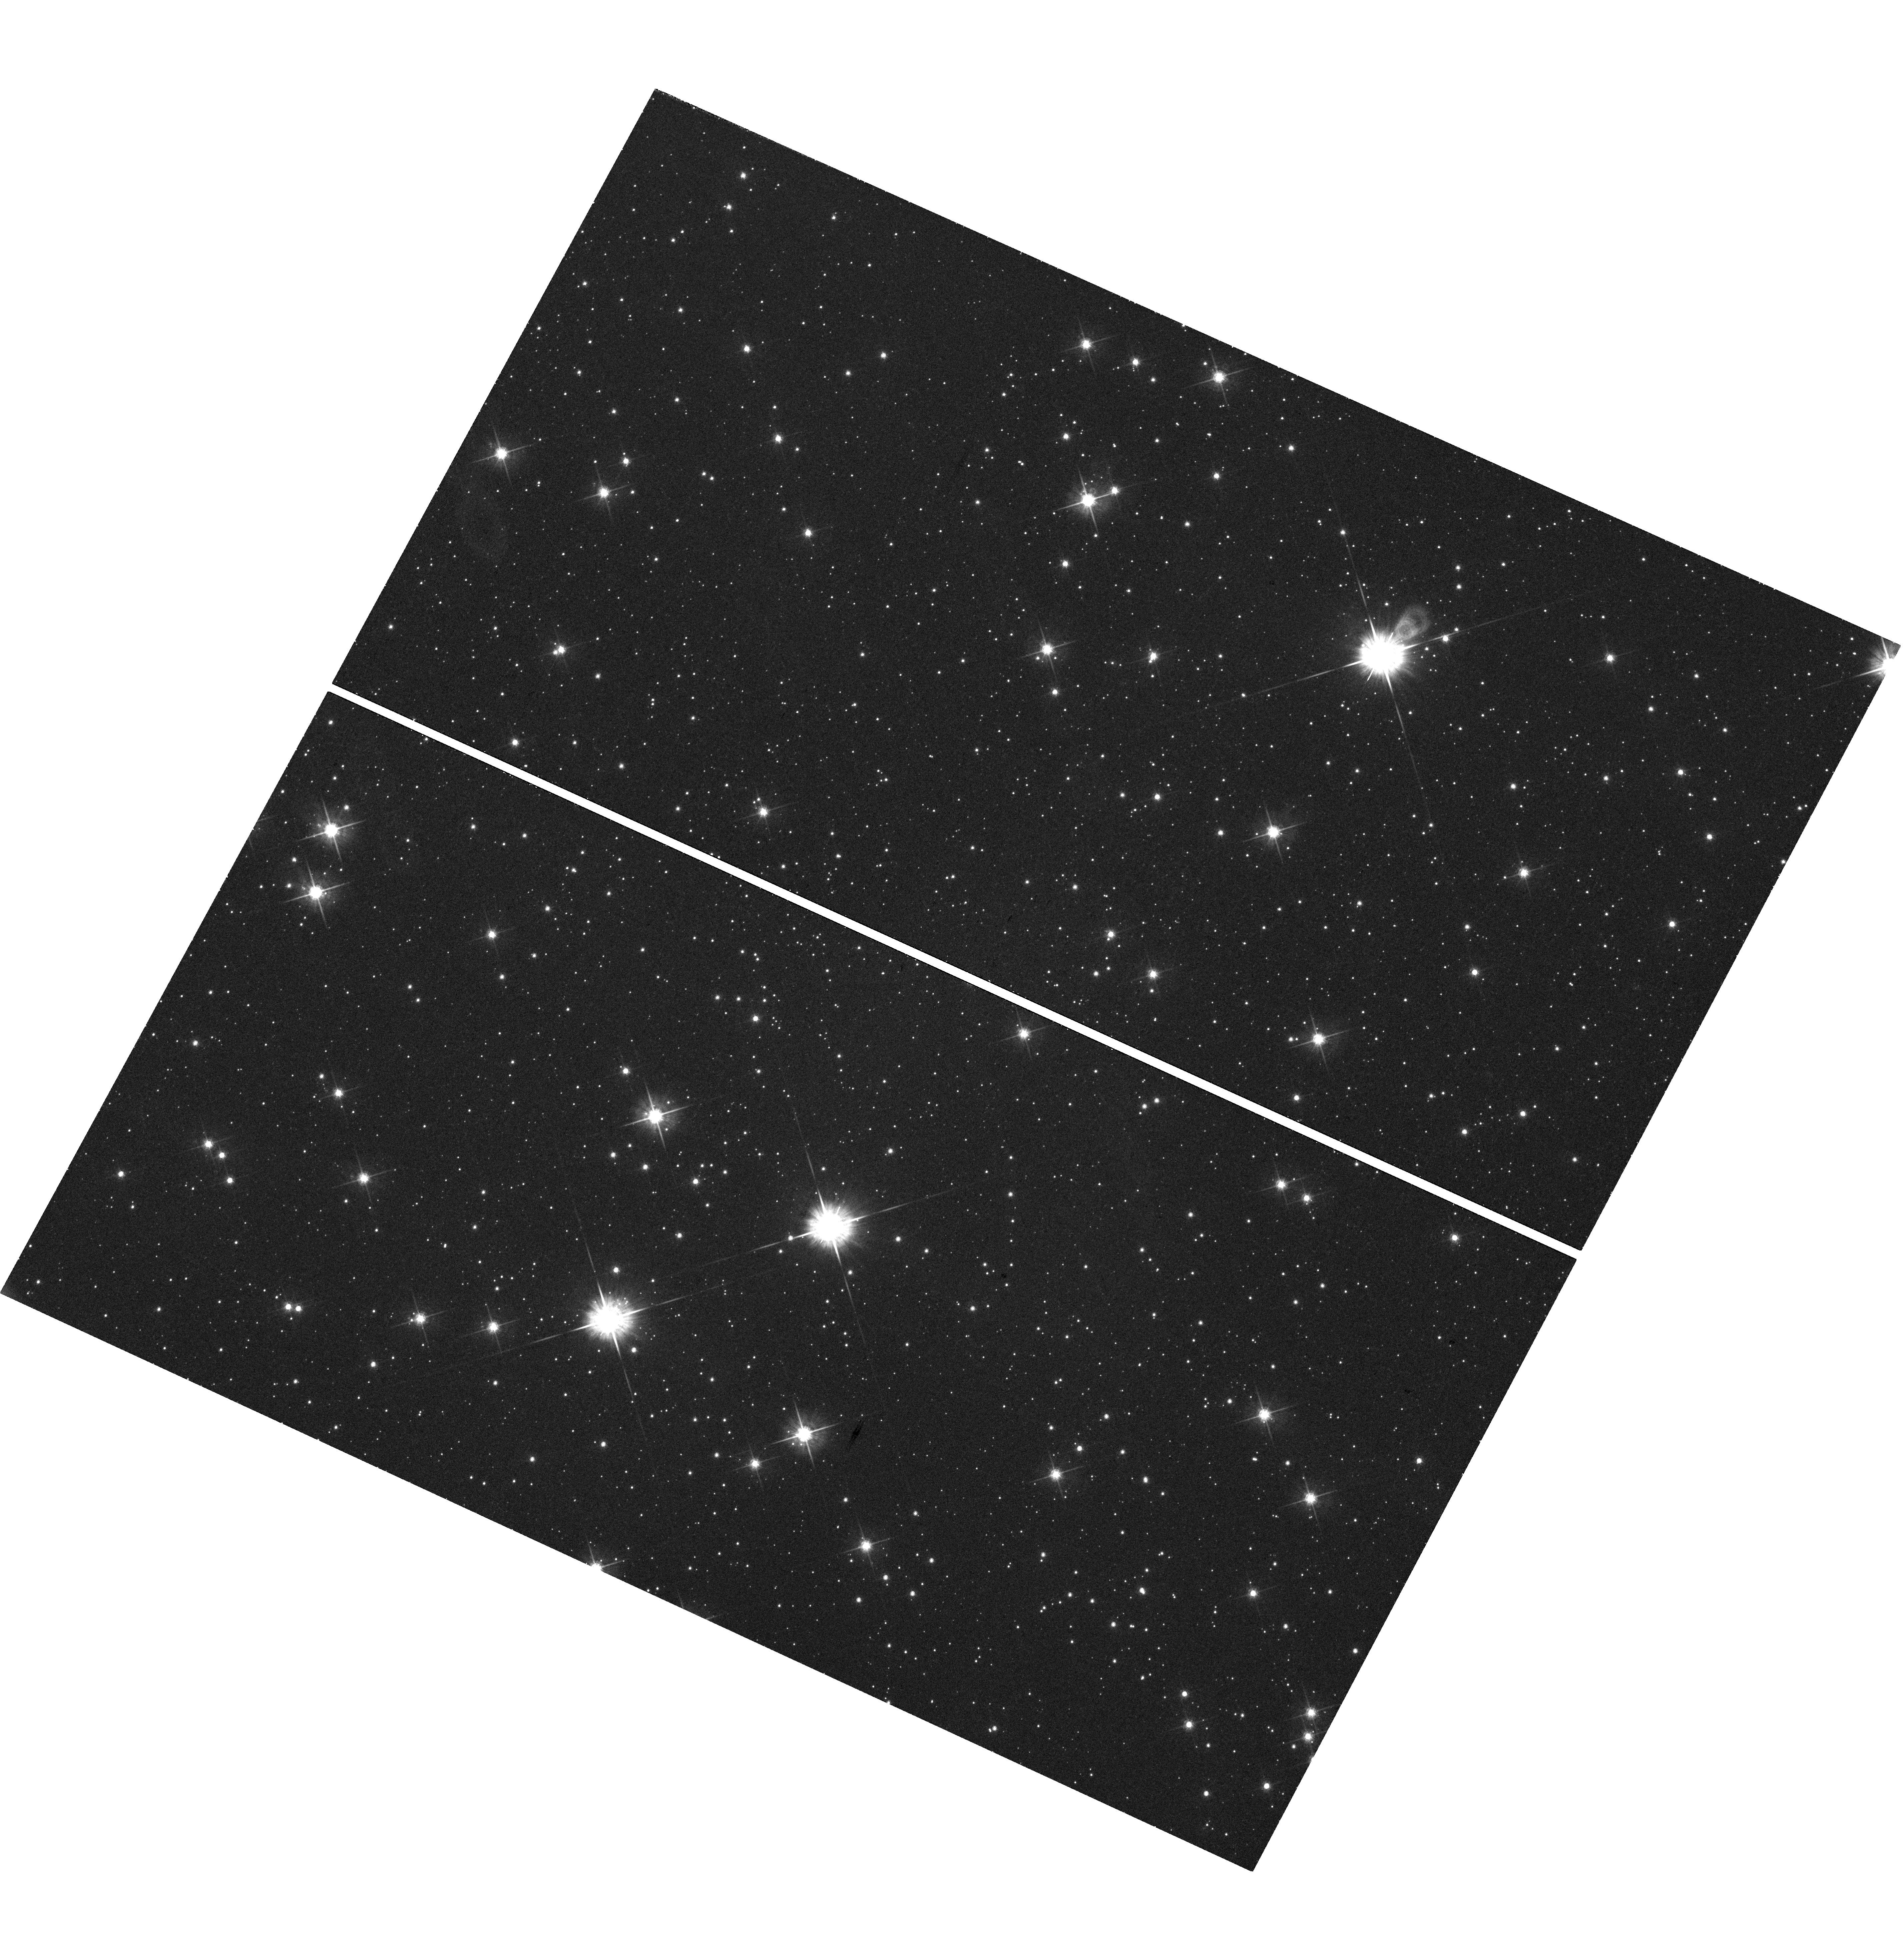
Target: PMNJ1603-4904
Instrument: WFC3/UVIS
Filter: F625W
Exposure: 43 min
Observation ID: hst_13946_01_wfc3_uvis_f625w_ics101

The very unusual gamma-ray source PMNJ1603-4904 and its neighbors (PI: Ojha, Roopesh)

The bright gamma-ray source PMNJ1603-4904 exhibits very unusual multiwavelength properties, suggesting that this source might be the first young radio galaxy detected at GeV energies. A confirmation of this important result urgently needs excluding possible source confusion which could in principle account for the unusual broadband spectrum. We propose joint Chandra/ACIS-I (10ksec) and HST-WFC3UVIS (2000s) observations in order to validate this multiwavelength association, which is not trivial in this crowded field close to the Galactic plane. Deep imaging in the optical and X-rays is crucial for understanding the physical nature of this exceptional object and can only be addressed by these instruments requiring high angular resolution and low background.